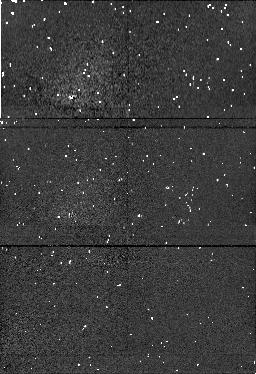
Target: field at RA 56.084°, Dec 32.173°. Instrument: NICMOS/NIC1. Filter: F190N. Exposure: 4 min. Observation ID: n4jk090f0

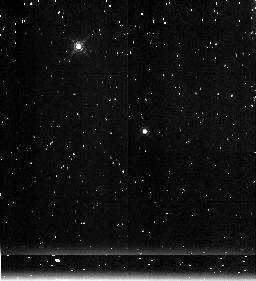
Target: IC348. Instrument: NICMOS/NIC3. Filter: F215N. Exposure: 4 min. Observation ID: n4jk080j0

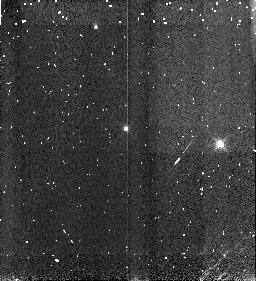
Target: IC348. Instrument: NICMOS/NIC3. Filter: F166N. Exposure: 4 min. Observation ID: n4jk05110

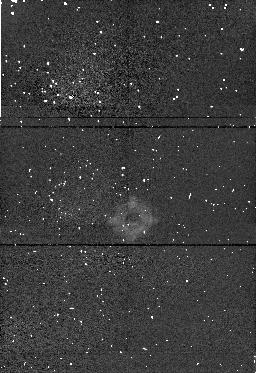
Target: field at RA 56.179°, Dec 32.170°. Instrument: NICMOS/NIC1. Filter: F190N. Exposure: 4 min. Observation ID: n4jk07160

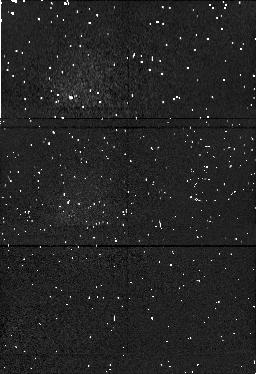
Target: field at RA 56.104°, Dec 32.110°. Instrument: NICMOS/NIC1. Filter: F190N. Exposure: 4 min. Observation ID: n4jk030o0

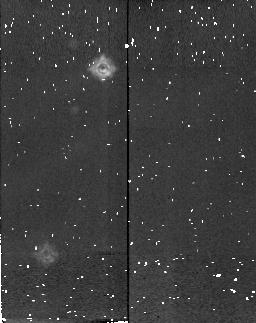
Target: field at RA 56.160°, Dec 32.170°. Instrument: NICMOS/NIC2. Filter: F215N. Exposure: 4 min. Observation ID: n4jk070w0

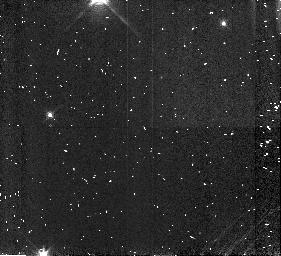
Target: IC348. Instrument: NICMOS/NIC3. Filter: F166N. Exposure: 4 min. Observation ID: n4jk040d0

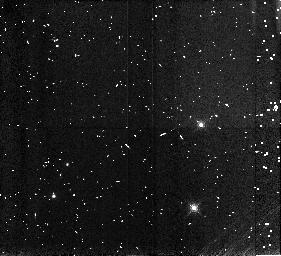
Target: IC348. Instrument: NICMOS/NIC3. Filter: F166N. Exposure: 4 min. Observation ID: n4jk090s0

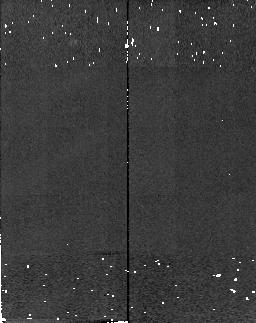
Target: field at RA 217.206°, Dec 33.187°. Instrument: NICMOS/NIC2. Filter: F215N. Exposure: 2 min. Observation ID: n4jk210b0

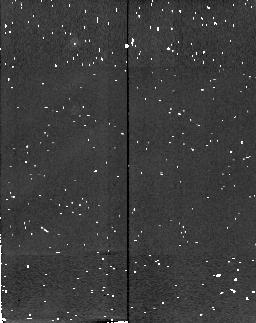
Target: field at RA 56.187°, Dec 32.155°. Instrument: NICMOS/NIC2. Filter: F215N. Exposure: 4 min. Observation ID: n4jk060z0

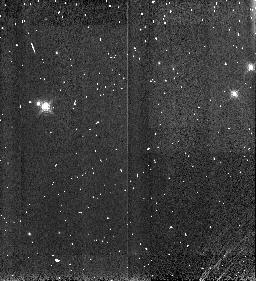
Target: IC348. Instrument: NICMOS/NIC3. Filter: F166N. Exposure: 4 min. Observation ID: n4jk020d0

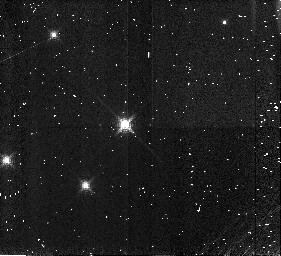
Target: IC348. Instrument: NICMOS/NIC3. Filter: F166N. Exposure: 4 min. Observation ID: n4jk01110

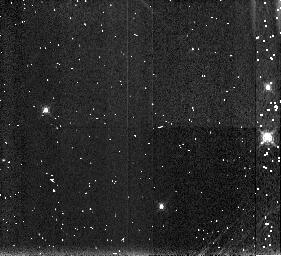
Target: IC348. Instrument: NICMOS/NIC3. Filter: F190N. Exposure: 4 min. Observation ID: n4jk040v0

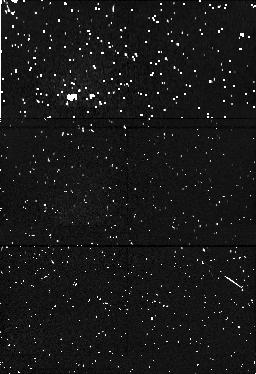
Target: field at RA 56.157°, Dec 32.116°. Instrument: NICMOS/NIC1. Filter: F190N. Exposure: 4 min. Observation ID: n4jk050r0

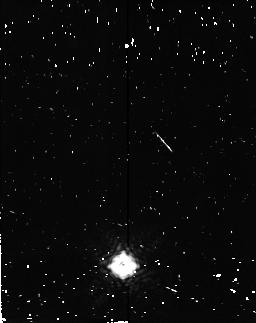
Target: field at RA 56.129°, Dec 32.104°. Instrument: NICMOS/NIC2. Filter: F215N. Exposure: 4 min. Observation ID: n4jk040n0

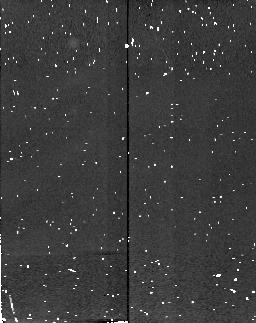
Target: field at RA 56.072°, Dec 32.120°. Instrument: NICMOS/NIC2. Filter: F215N. Exposure: 4 min. Observation ID: n4jk030z0

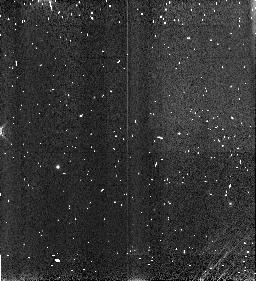
Target: IC348. Instrument: NICMOS/NIC3. Filter: F166N. Exposure: 4 min. Observation ID: n4jk070d0

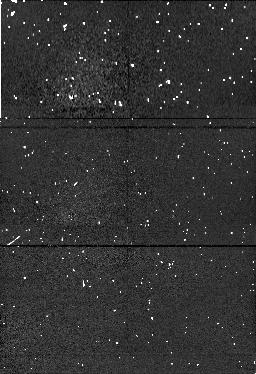
Target: field at RA 56.106°, Dec 32.177°. Instrument: NICMOS/NIC1. Filter: F190N. Exposure: 4 min. Observation ID: n4jk080i0

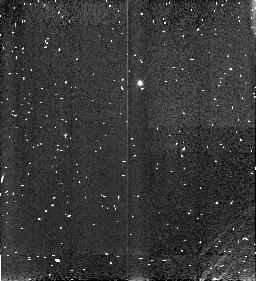
Target: IC348. Instrument: NICMOS/NIC3. Filter: F166N. Exposure: 4 min. Observation ID: n4jk50110

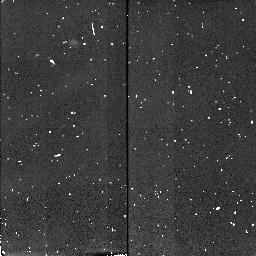
Target: field at RA 56.116°, Dec 32.145°. Instrument: NICMOS/NIC2. Filter: F215N. Exposure: 4 min. Observation ID: n4jk01180

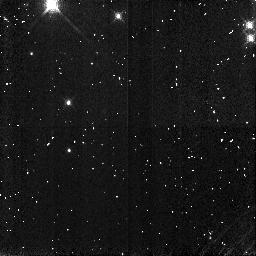
Target: IC348. Instrument: NICMOS/NIC3. Filter: F166N. Exposure: 4 min. Observation ID: n4jk06190

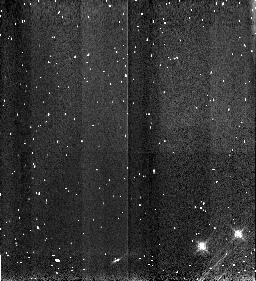
Target: IC348. Instrument: NICMOS/NIC3. Filter: F166N. Exposure: 4 min. Observation ID: n4jk08110

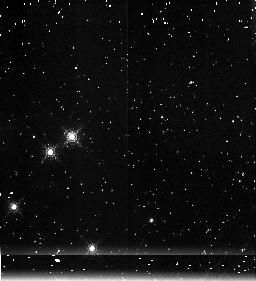
Target: IC348. Instrument: NICMOS/NIC3. Filter: F215N. Exposure: 4 min. Observation ID: n4jk020p0

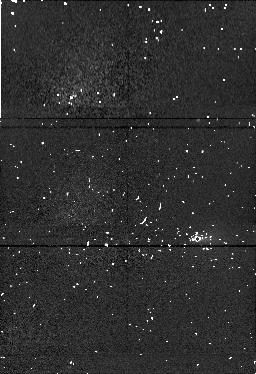
Target: field at RA 56.193°, Dec 32.163°. Instrument: NICMOS/NIC1. Filter: F190N. Exposure: 4 min. Observation ID: n4jk06100

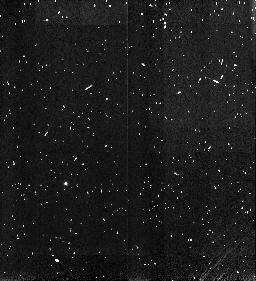
Target: IC348. Instrument: NICMOS/NIC3. Filter: F166N. Exposure: 4 min. Observation ID: n4jk030s0

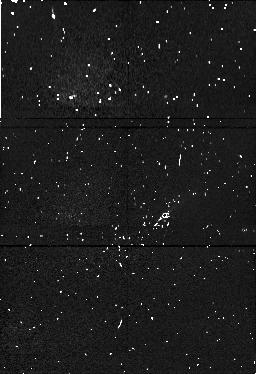
Target: field at RA 56.081°, Dec 32.169°. Instrument: NICMOS/NIC1. Filter: F190N. Exposure: 4 min. Observation ID: n4jk500r0

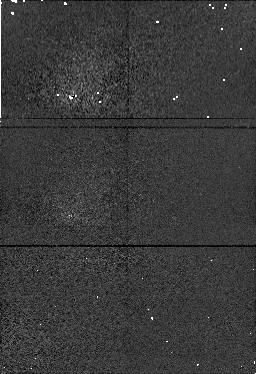
Target: field at RA 217.196°, Dec 33.182°. Instrument: NICMOS/NIC1. Filter: F190N. Exposure: 2 min. Observation ID: n4jk210c0

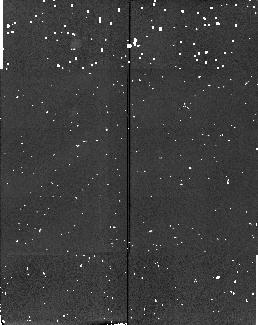
Target: field at RA 56.174°, Dec 32.112°. Instrument: NICMOS/NIC2. Filter: F215N. Exposure: 4 min. Observation ID: n4jk050h0

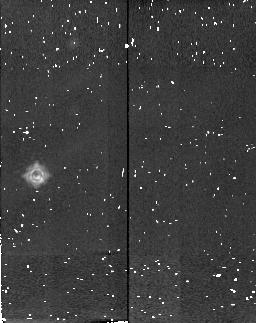
Target: field at RA 56.078°, Dec 32.165°. Instrument: NICMOS/NIC2. Filter: F215N. Exposure: 4 min. Observation ID: n4jk090h0

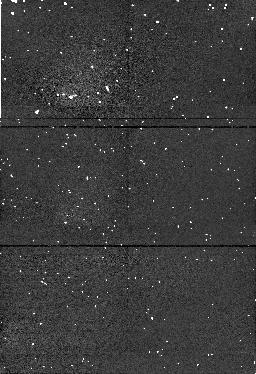
Target: field at RA 56.144°, Dec 32.124°. Instrument: NICMOS/NIC1. Filter: F190N. Exposure: 4 min. Observation ID: n4jk02100

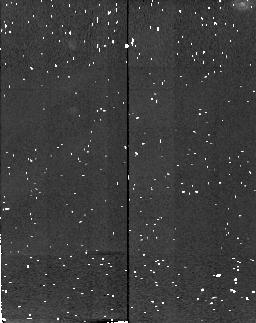
Target: field at RA 56.111°, Dec 32.182°. Instrument: NICMOS/NIC2. Filter: F215N. Exposure: 4 min. Observation ID: n4jk500b0

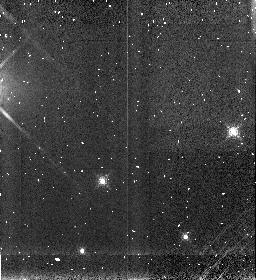
Target: IC348. Instrument: NICMOS/NIC3. Filter: F190N. Exposure: 4 min. Observation ID: n4jk01070

The IMF Below 1 Msun in Young Clusters: 1.9micron Water Band Imaging of IC348 (PI: Najita, Joan)

Using a new and innovative technique, we will take advantage of the unique ability of HST to observe above the Earth's atmosphere in order to characterize in detail the low-mass end of the stellar IMF and the transition to superplanet masses. The water absorption bands that dominate the near-infrared spectra of M stars monotonically increase in strength down to the coolest dwarfs known, making them ideal indicators of effective temperature at low stellar masses. We have constructed from the NICMOS filters, a narrow-band color index that measures the strength of the 1.9micron water feature and allows the efficient and unambiguous determination of both Teff and Av for faint, reddened, low-mass objects. We propose to image the young cluster IC348 in the F166N, F190N, and F215N filters in order to identify the low-mass cluster members and determine the effective temperature and extinction to every cluster member in the range 0.7-0.03M(sun). IC348 is the ideal cluster for our study. At an age of 5 Myr, the cluster is young enough that it is possible to readily detect and study even objects much below the hydrogen-burning limit. At the same time, the cluster is old enough that infrared continuum excesses (e.g., from circumstellar disks) that would complicate spectral typing are largely absent. This study will be the first to obtain spectral types for a young cluster population complete to K=16, and thereby quantify, to unprecedentedly high precision, the IMF below 1M(sun) in young clusters.